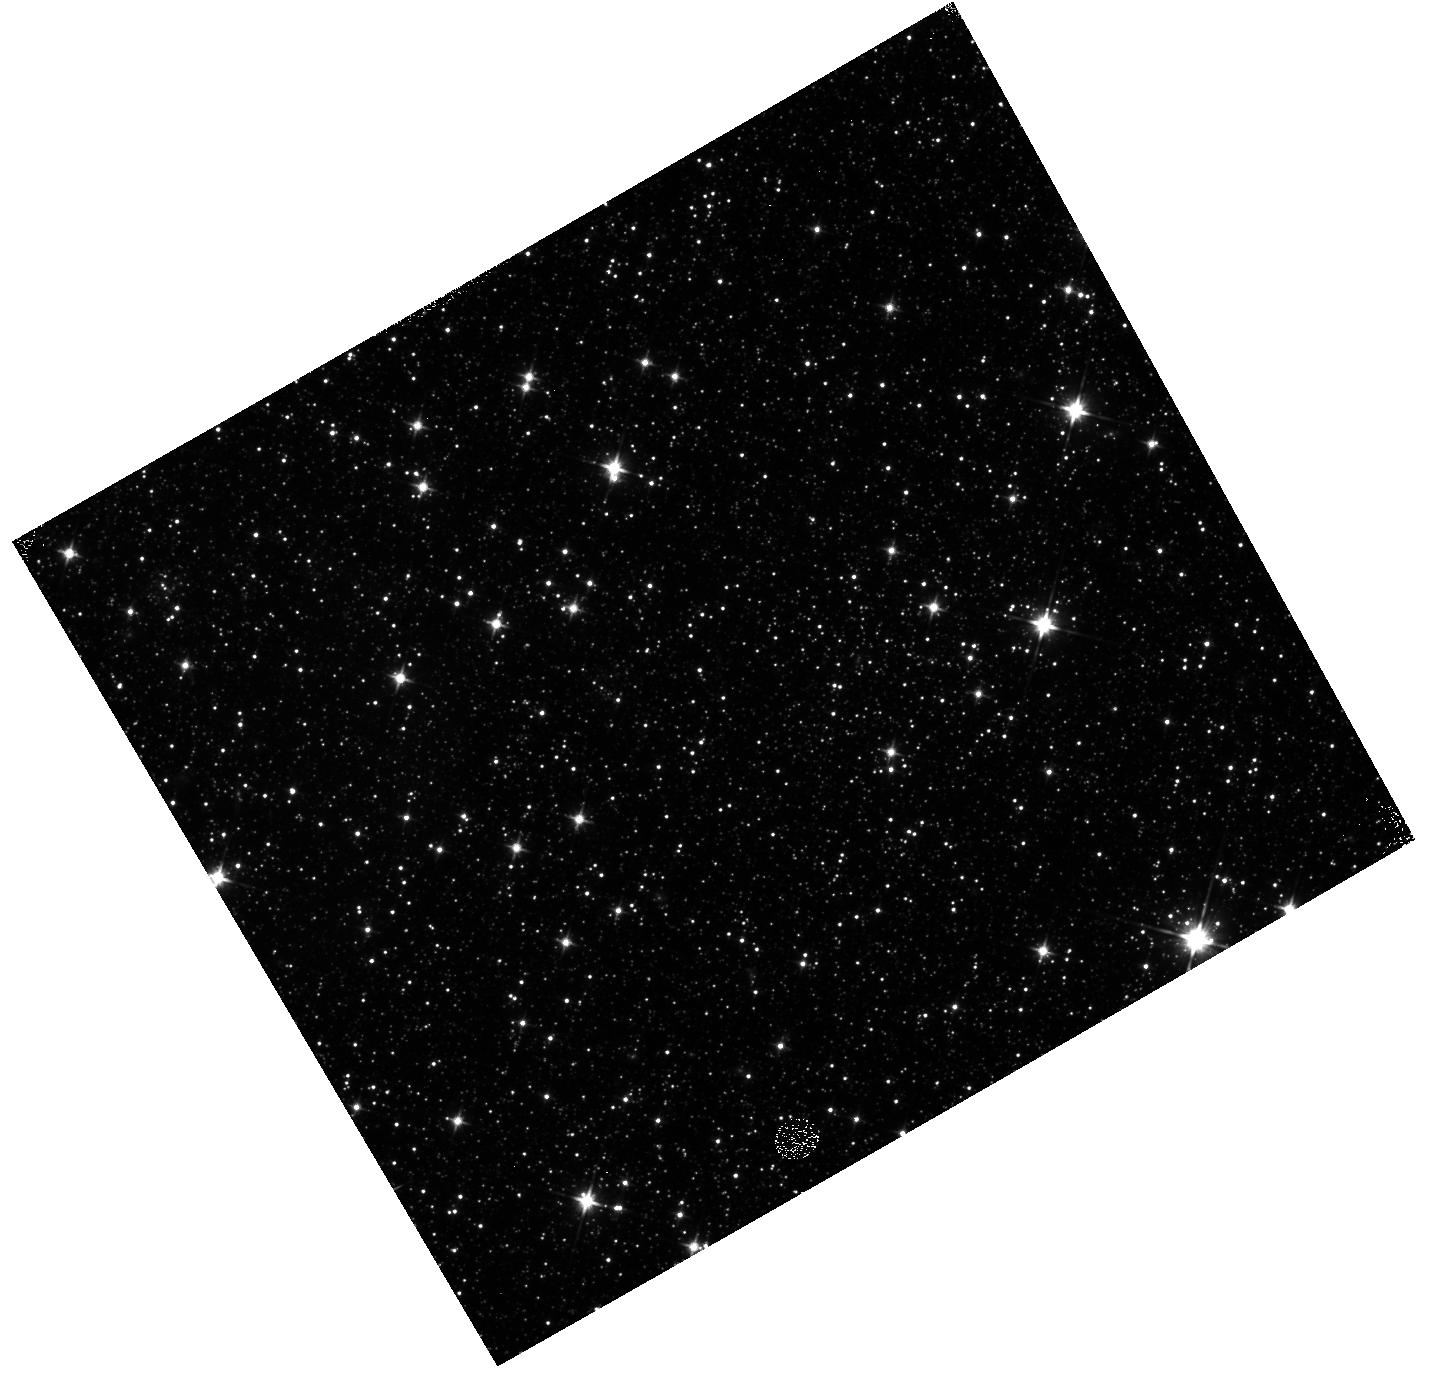
Target: SWBAR-F01
Instrument: WFC3/IR
Filter: F110W
Exposure: 12 min
Observation ID: hst_15912_06_wfc3_ir_f110w_ie4t06

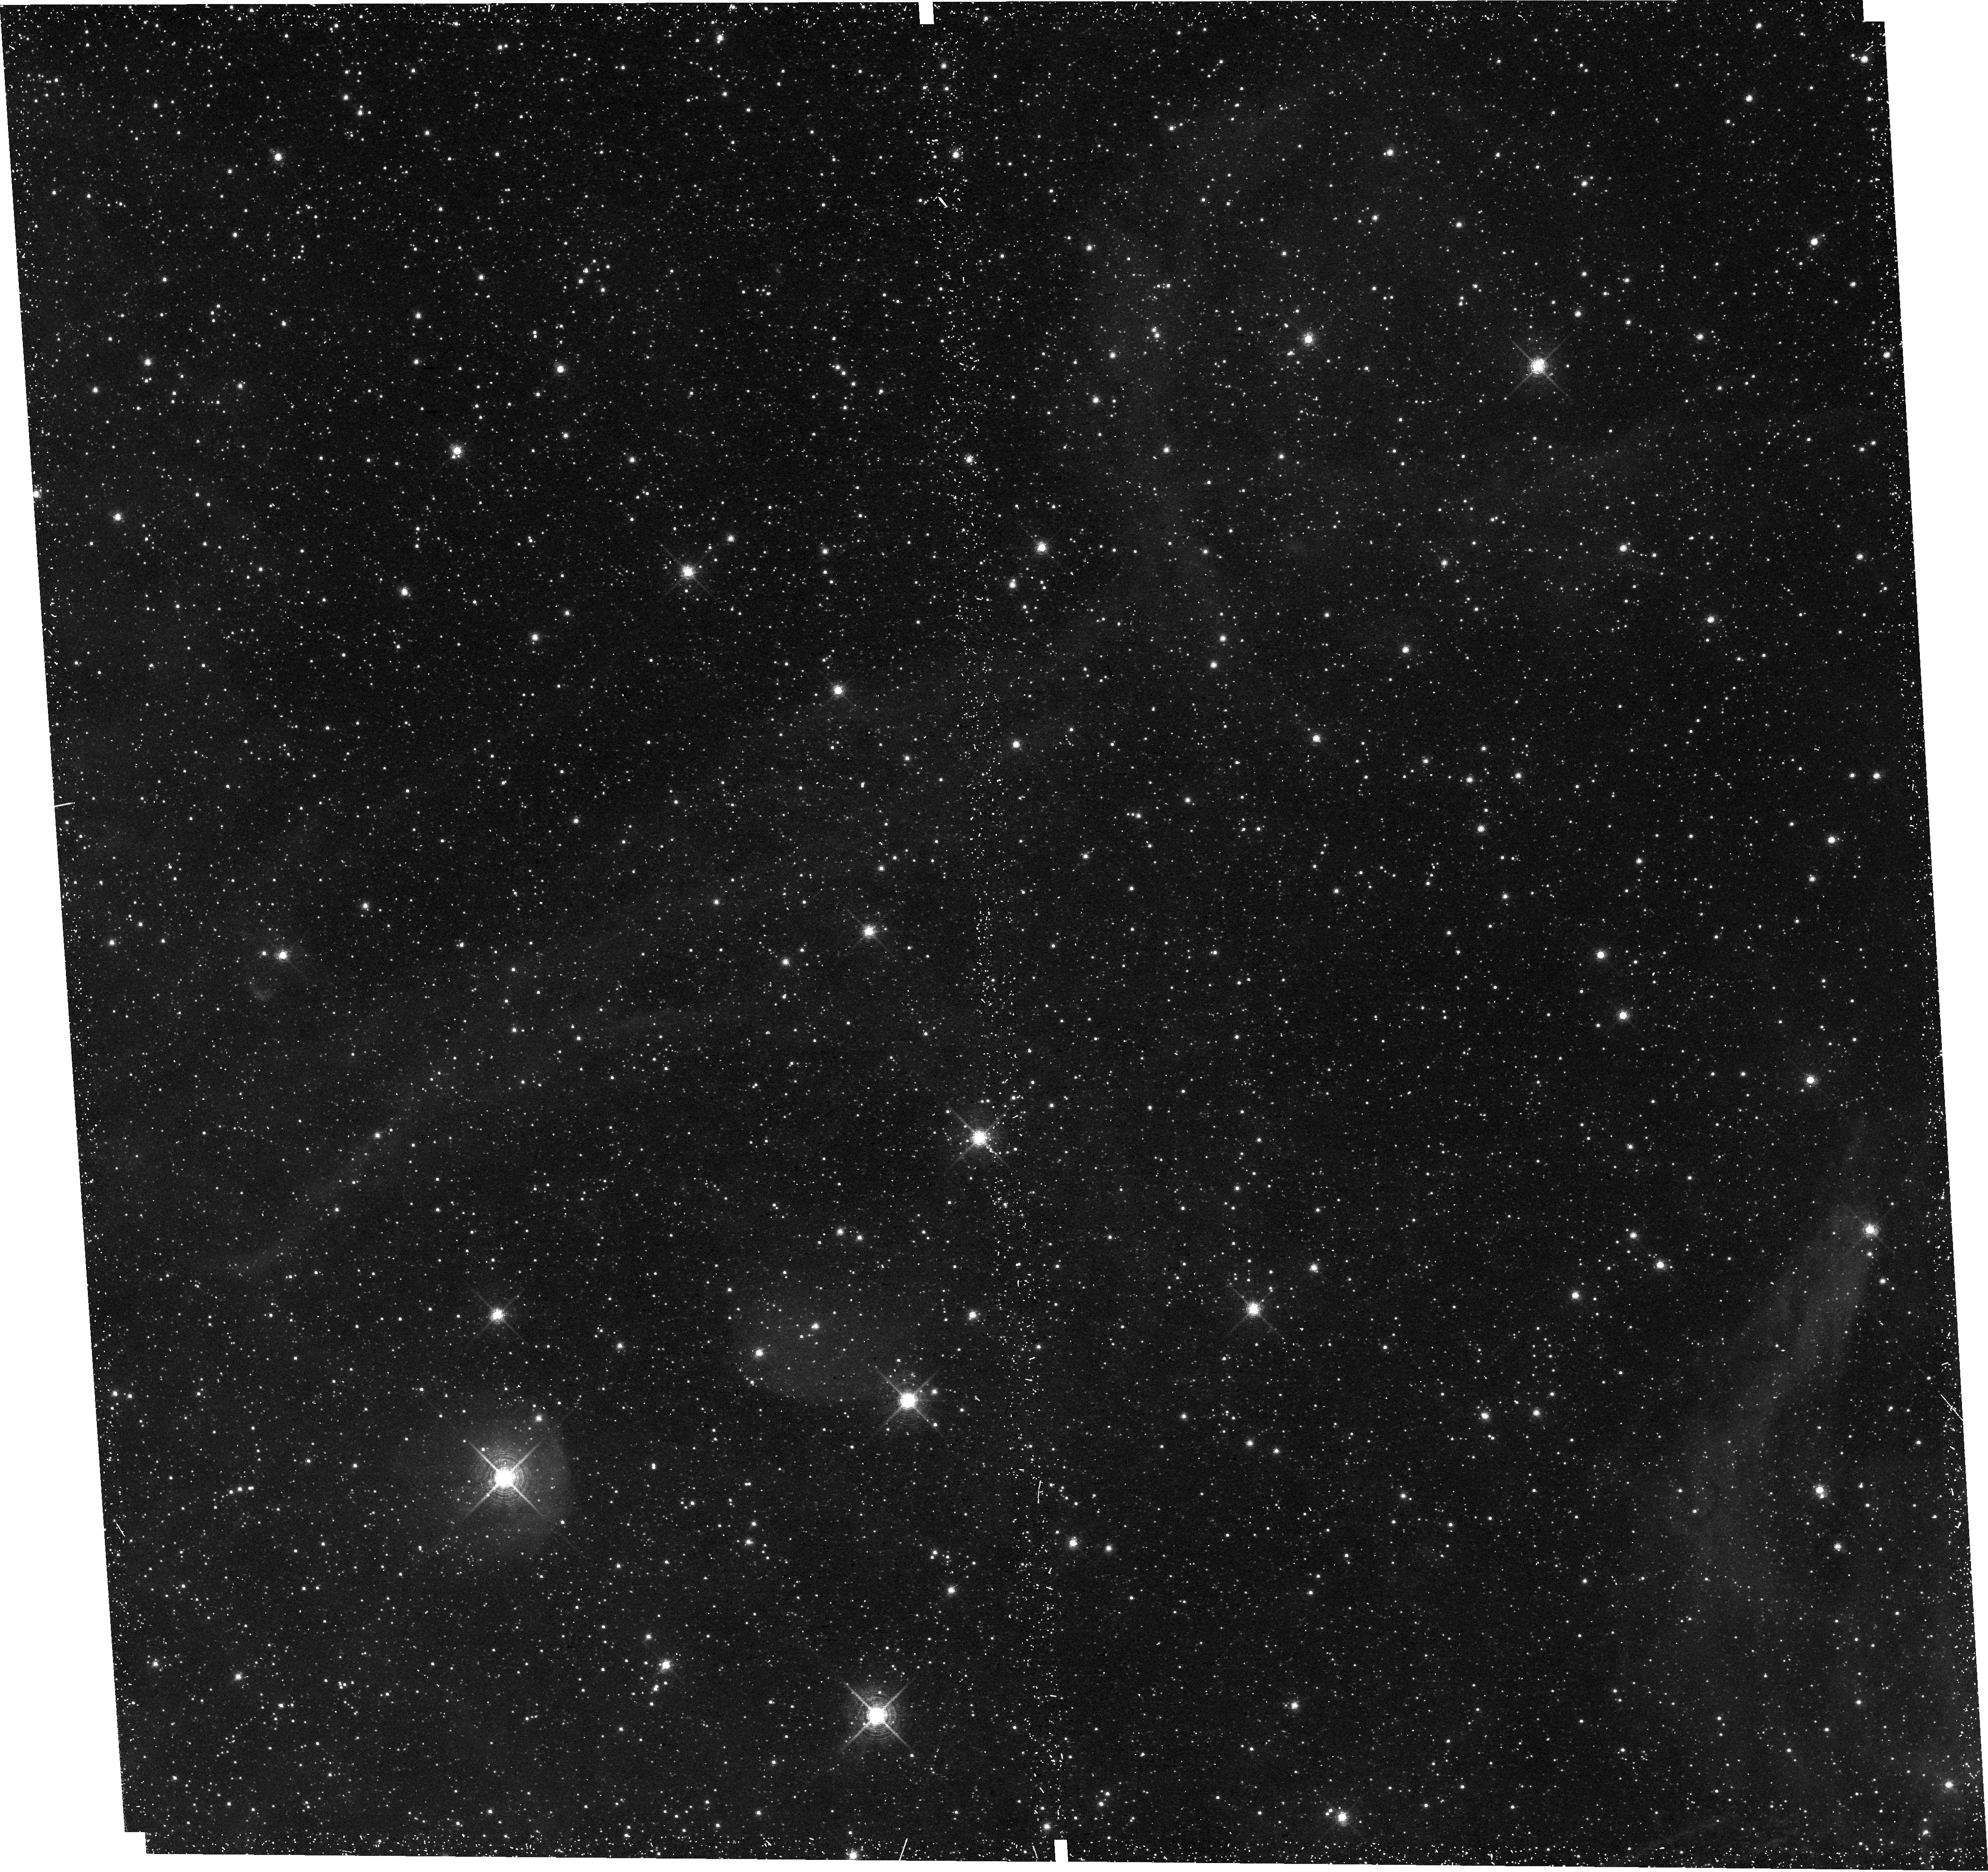
Target: SWBAR-F11
Instrument: WFC3/UVIS
Filter: F657N
Exposure: 30 min
Observation ID: hst_15912_11_wfc3_uvis_f657n_ie4t11

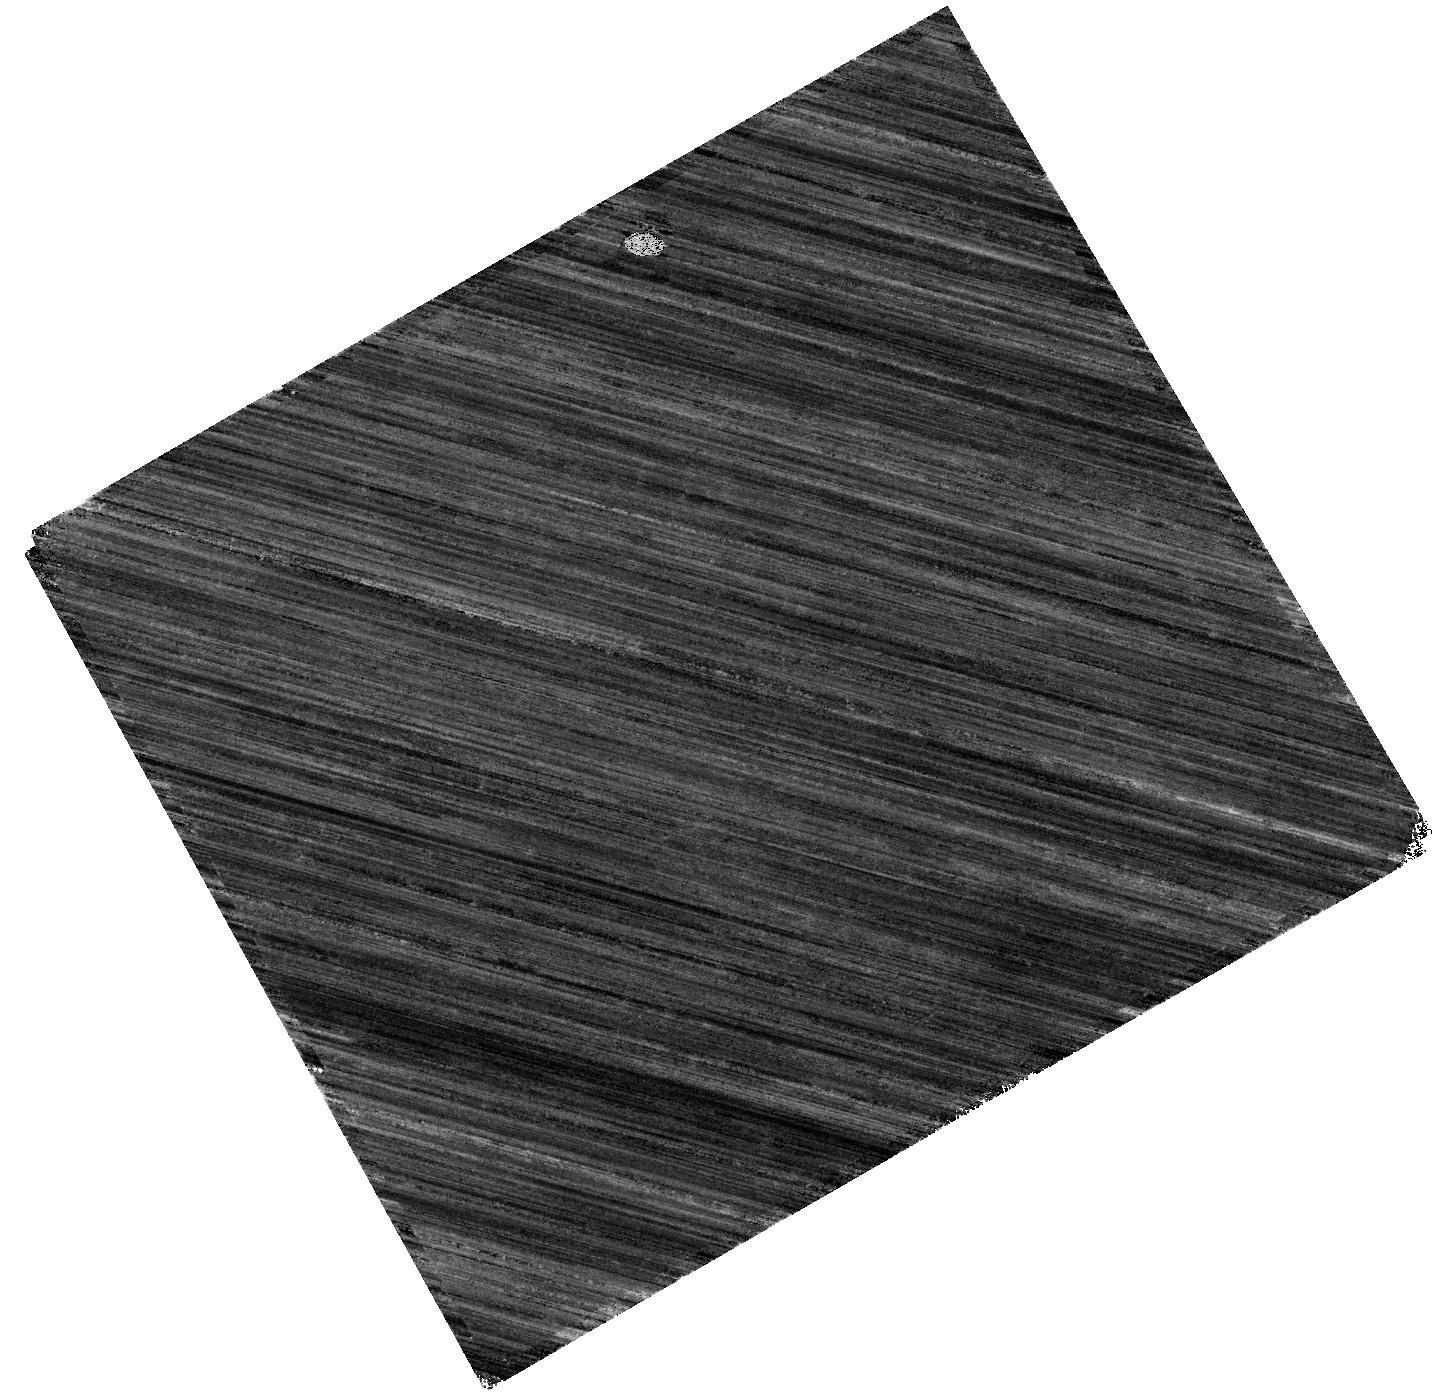
Target: SWBAR-F02
Instrument: WFC3/IR
Filter: F160W
Exposure: 37 min
Observation ID: hst_15912_01_wfc3_ir_f160w_ie4t01

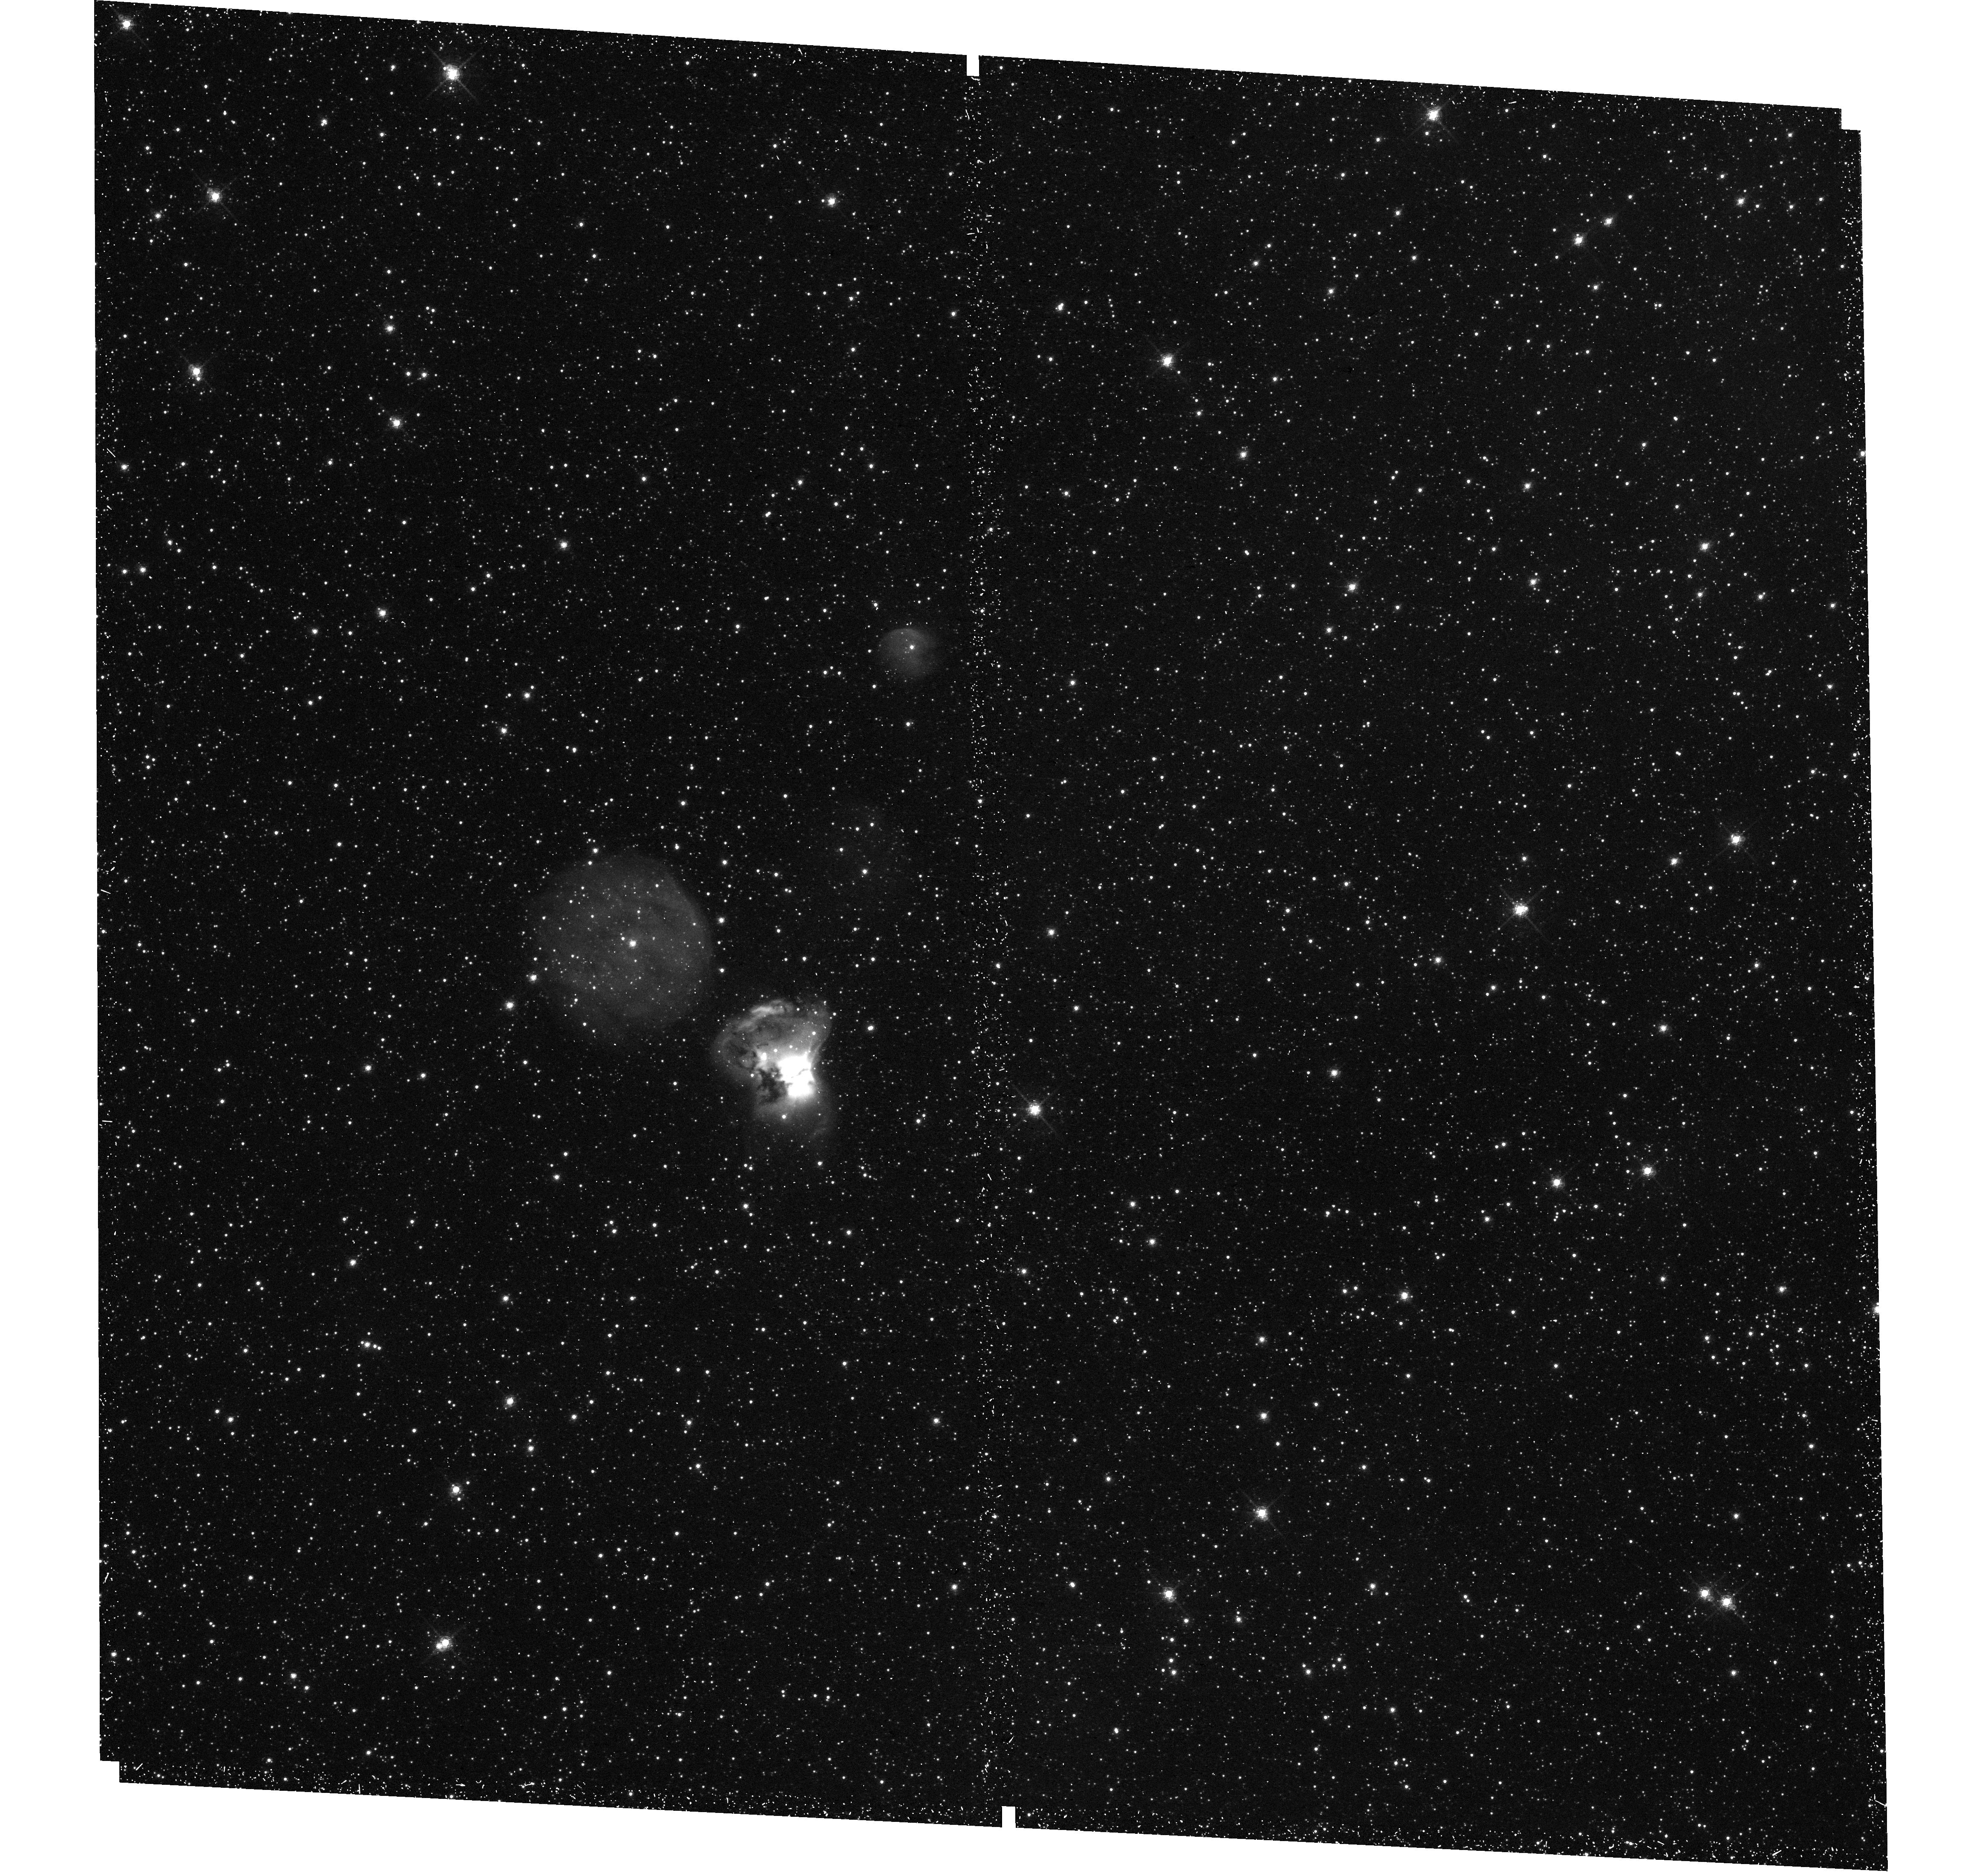
Target: SWBAR-F07
Instrument: WFC3/UVIS
Filter: F657N
Exposure: 30 min
Observation ID: hst_15912_07_wfc3_uvis_f657n_ie4t07

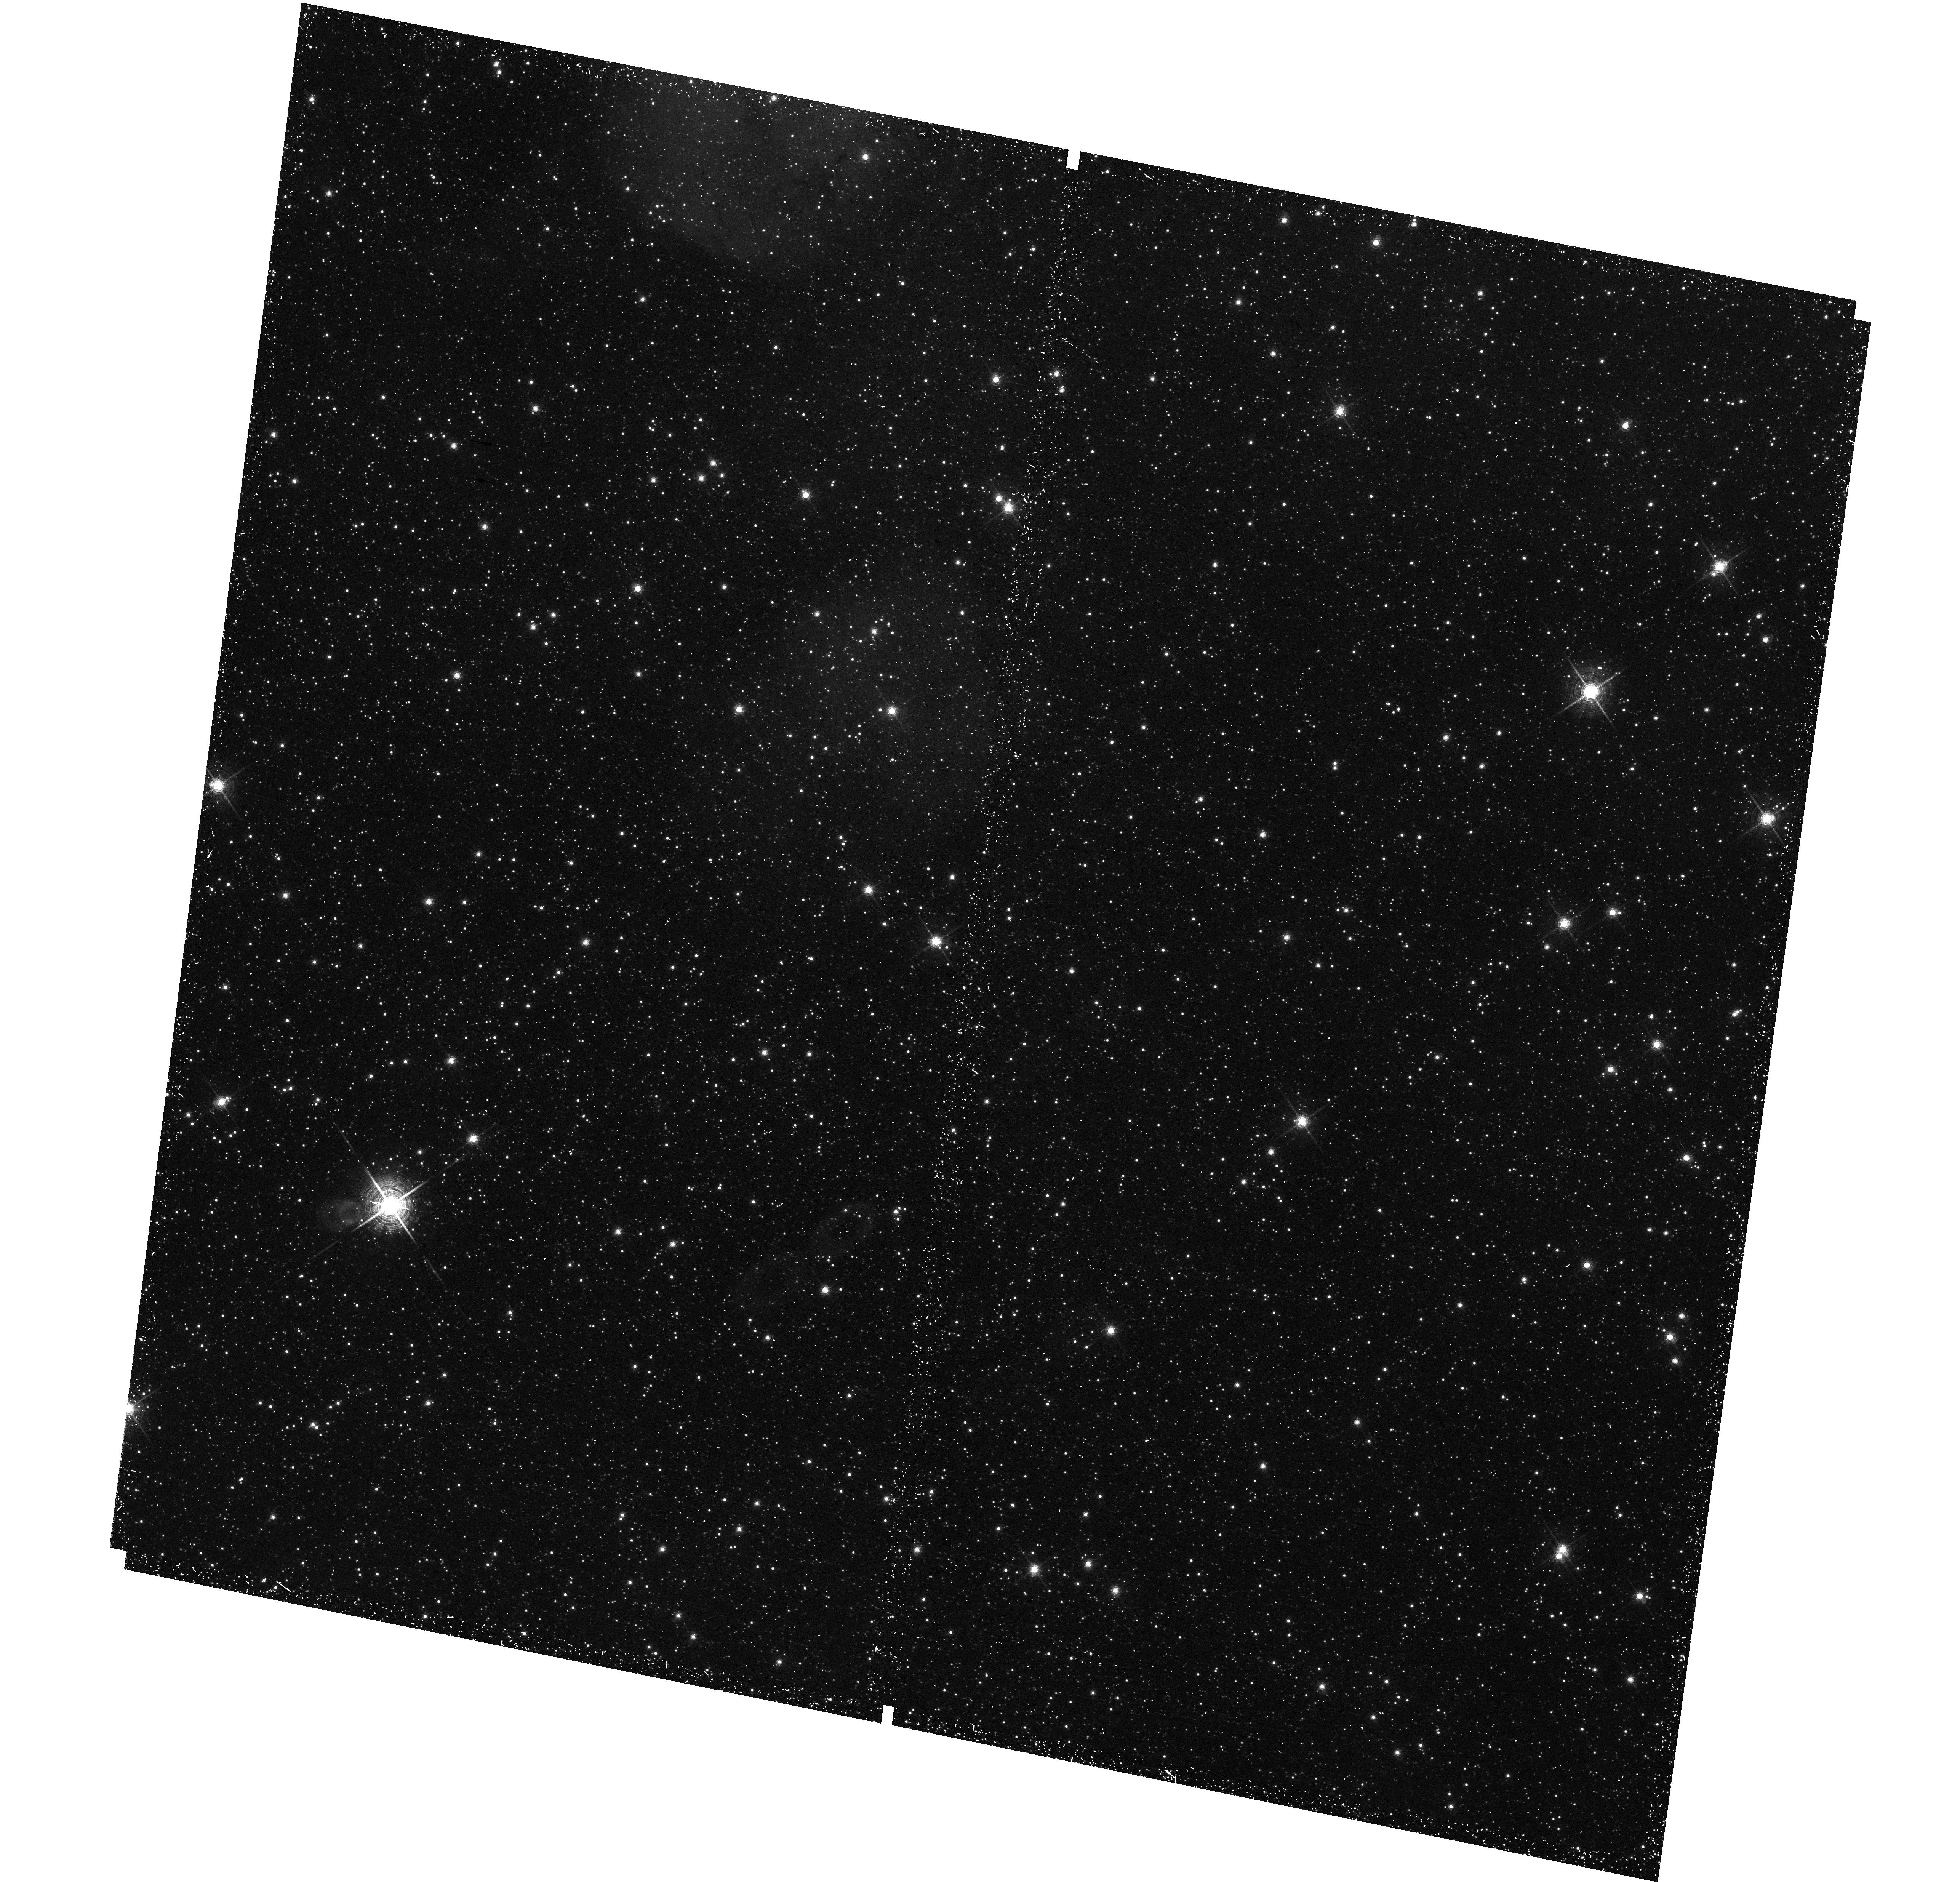
Target: SWBAR-F05
Instrument: WFC3/UVIS
Filter: F657N
Exposure: 30 min
Observation ID: hst_15912_04_wfc3_uvis_f657n_ie4t04

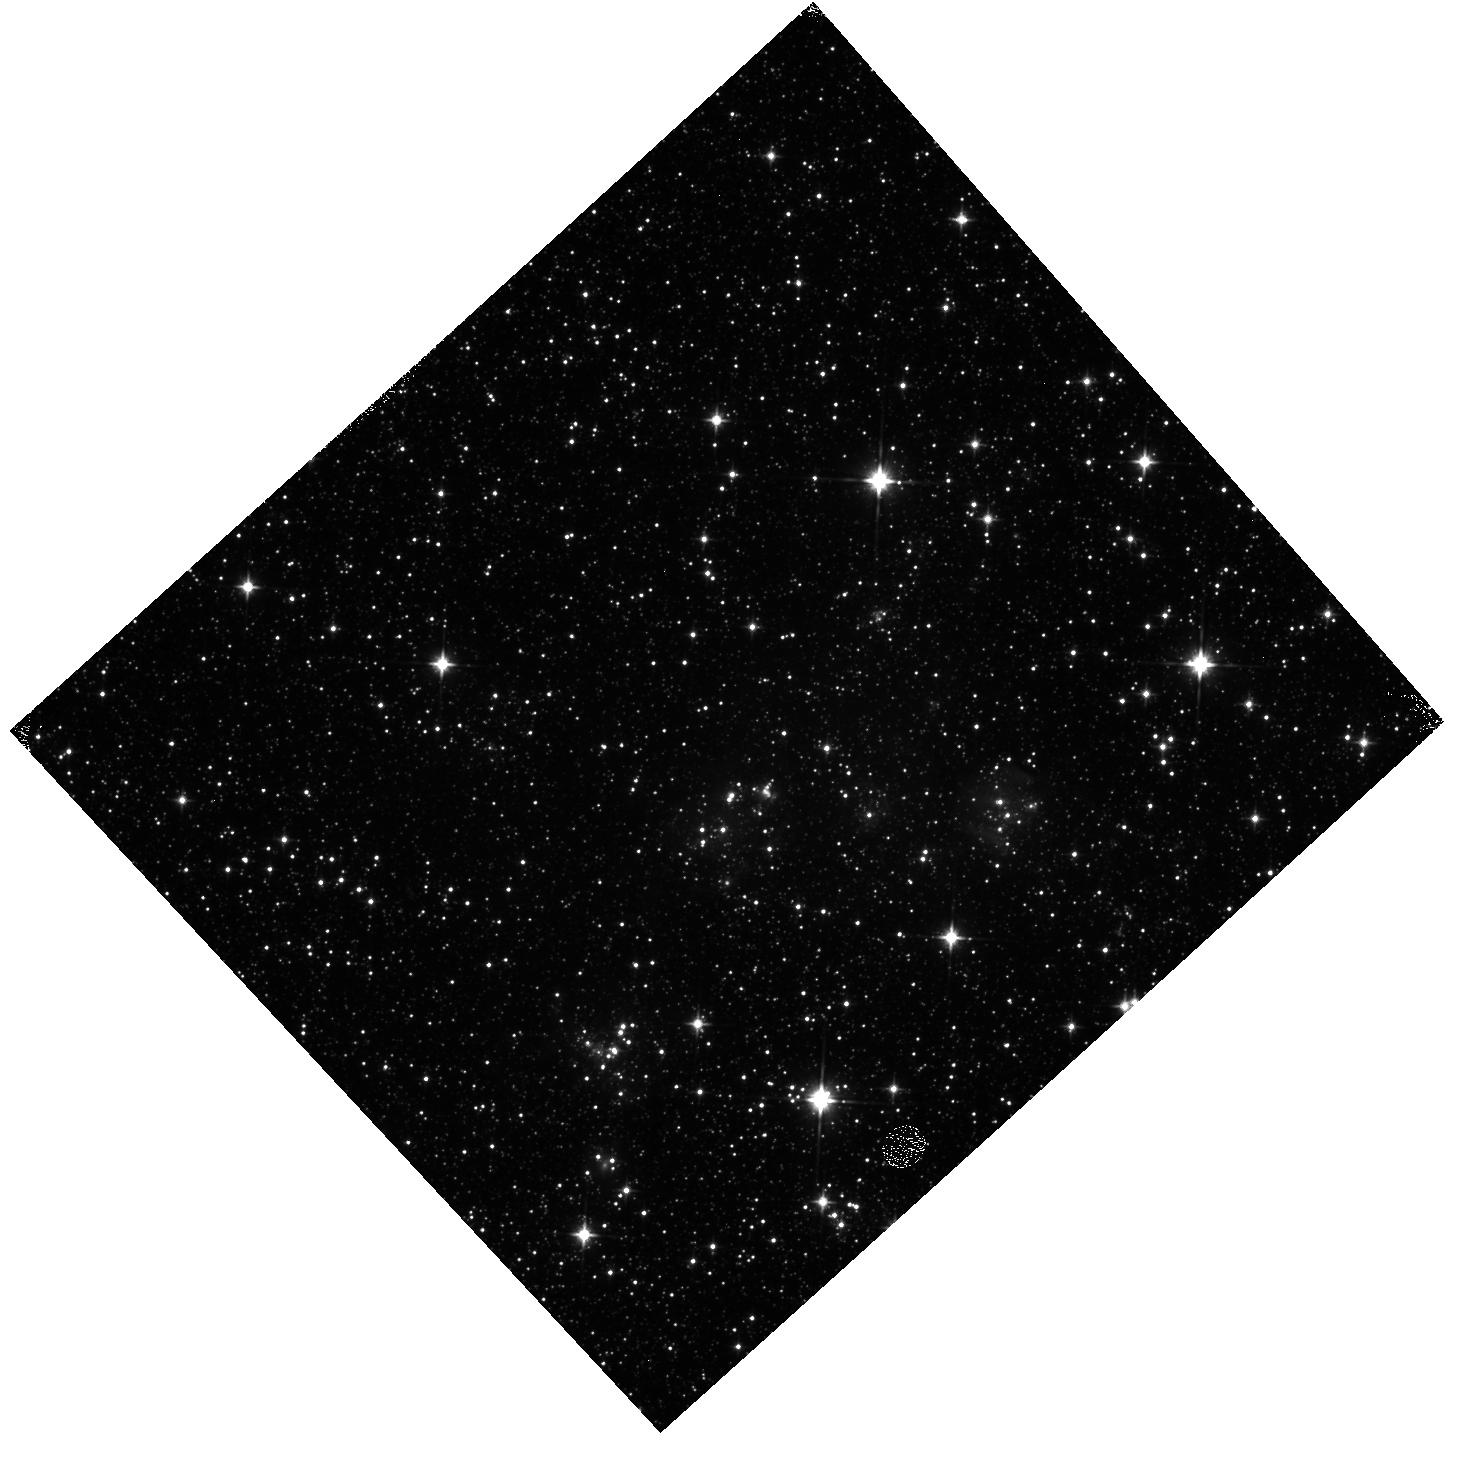
Target: SWBAR-F09
Instrument: WFC3/IR
Filter: F110W
Exposure: 12 min
Observation ID: hst_15912_59_wfc3_ir_f110w_ie4t59

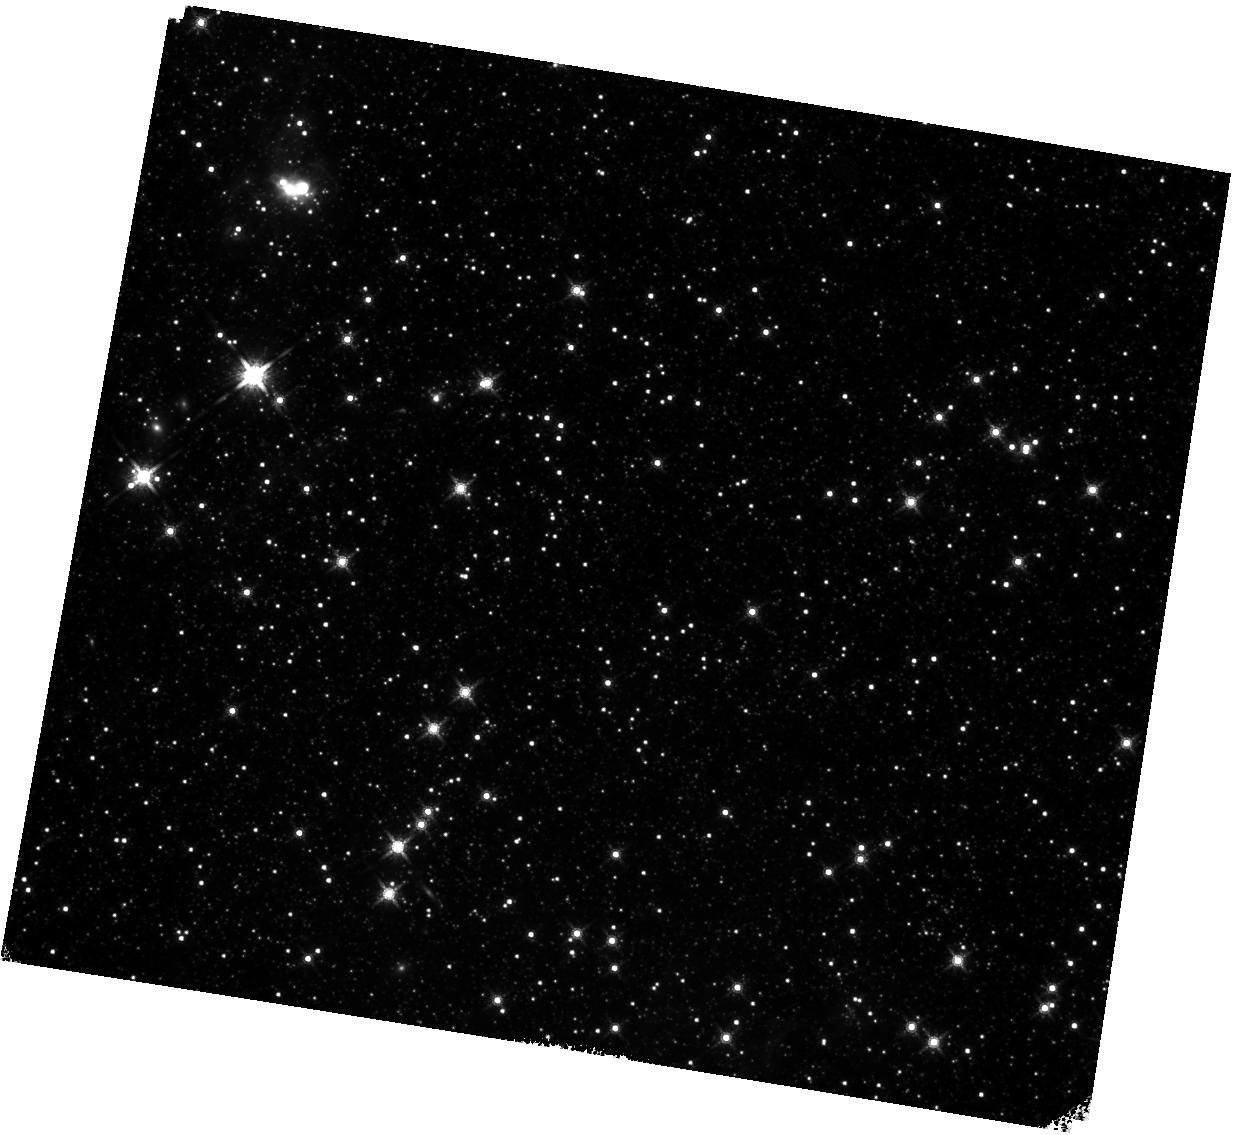
Target: SWBAR-F03
Instrument: WFC3/IR
Filter: F160W
Exposure: 37 min
Observation ID: hst_15912_02_wfc3_ir_f160w_ie4t02

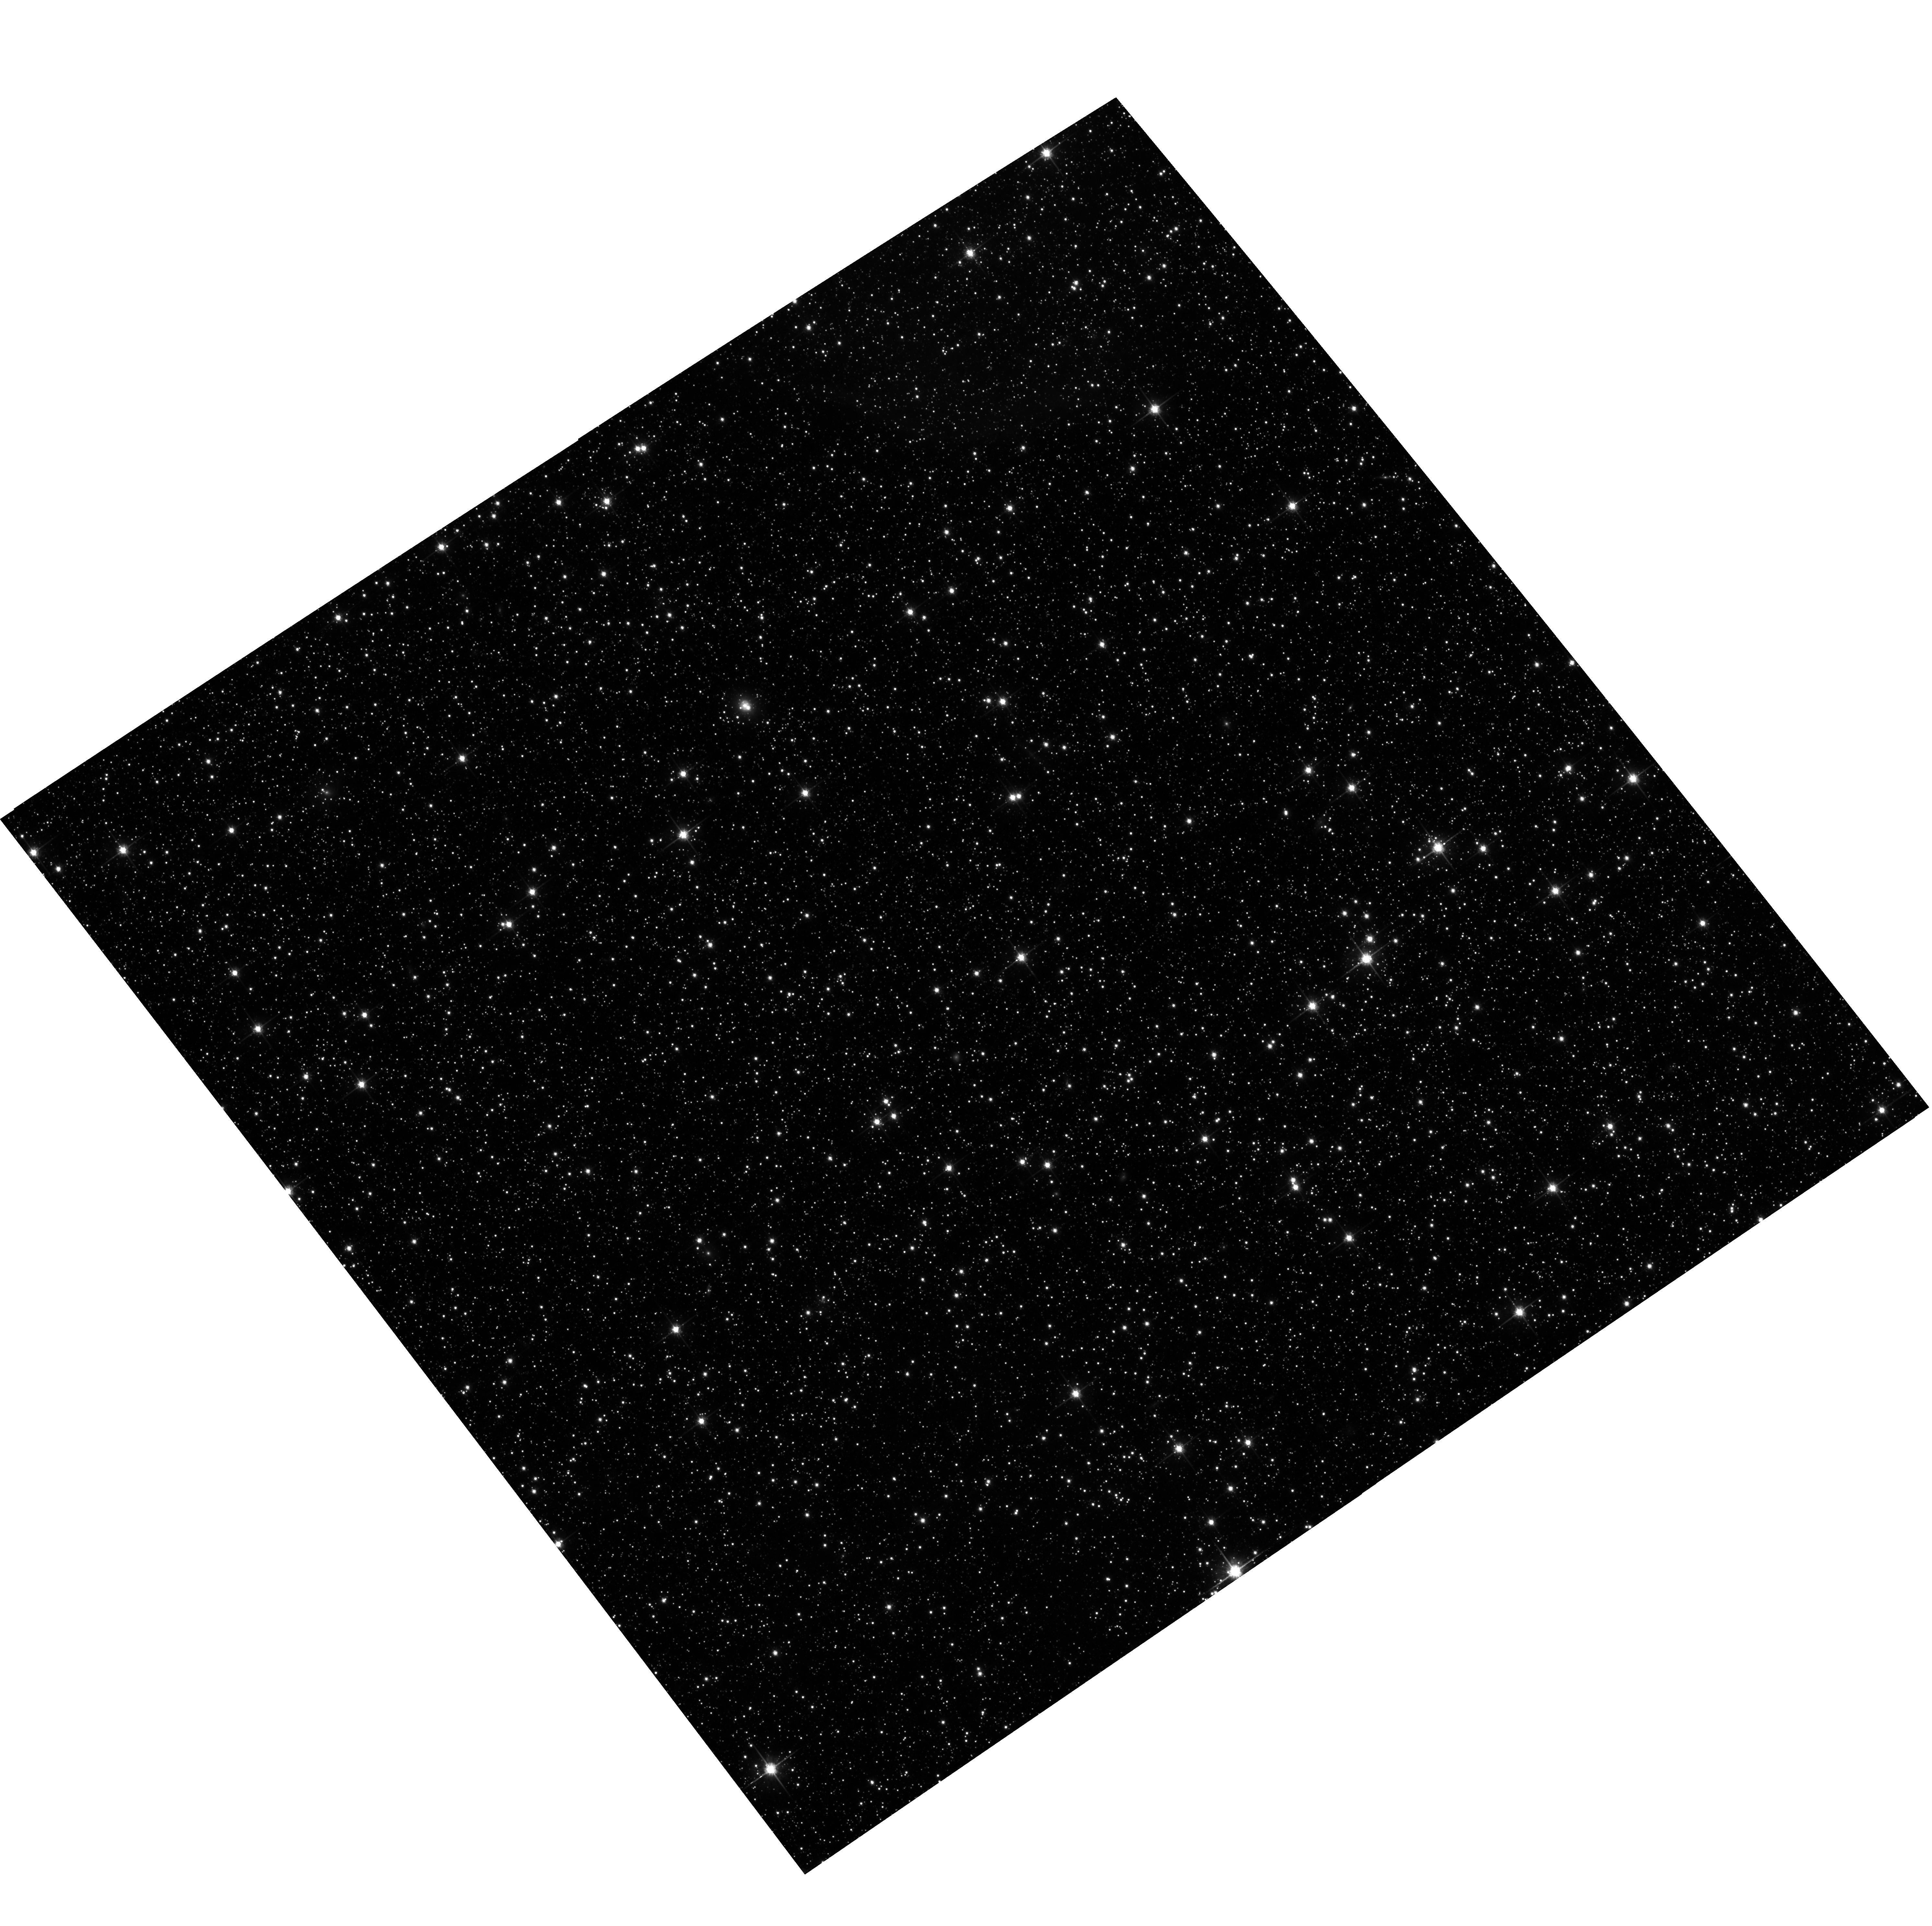
Target: field at RA 12.036°, Dec -73.360°
Instrument: ACS/WFC
Filter: F814W
Exposure: 38 min
Observation ID: hst_15912_02_acs_wfc_f814w_je4t02

Measuring the Star Formation Efficiency of Molecular Clouds in the Small Magellanic Cloud (PI: Johnson, Lent Clifton)

The star formation efficiency per gravitational free-fall time (SFE/t_ff) describes the ability of molecular clouds to convert their gas into stars. Theoretical predictions for this critical parameter vary widely, but it is observationally difficult to accurately measure due to the need for a cloud-scale tracer of star formation. Observations of solar-mass pre-main sequence stars in the low-A(V) environment of the nearby Small Magellanic Cloud provide one of the best opportunities to obtain such a tracer, and thereby measure SFE/t_ff when combined with CO mapping of molecular clouds. We propose using ACS and WFC3 to image a gas-rich sample of molecular clouds in the SW Bar of the SMC at optical and near-IR wavelengths to identify a robust sample of pre-MS stars. These clouds have been characterized with ALMA observations, making them ideal targets for studying SFE/t_ff. Our proposed observations will provide a critical bridge between Milky Way and extragalactic studies of star formation efficiency---a cornerstone in our knowledge of star formation scaling laws throughout the Universe.